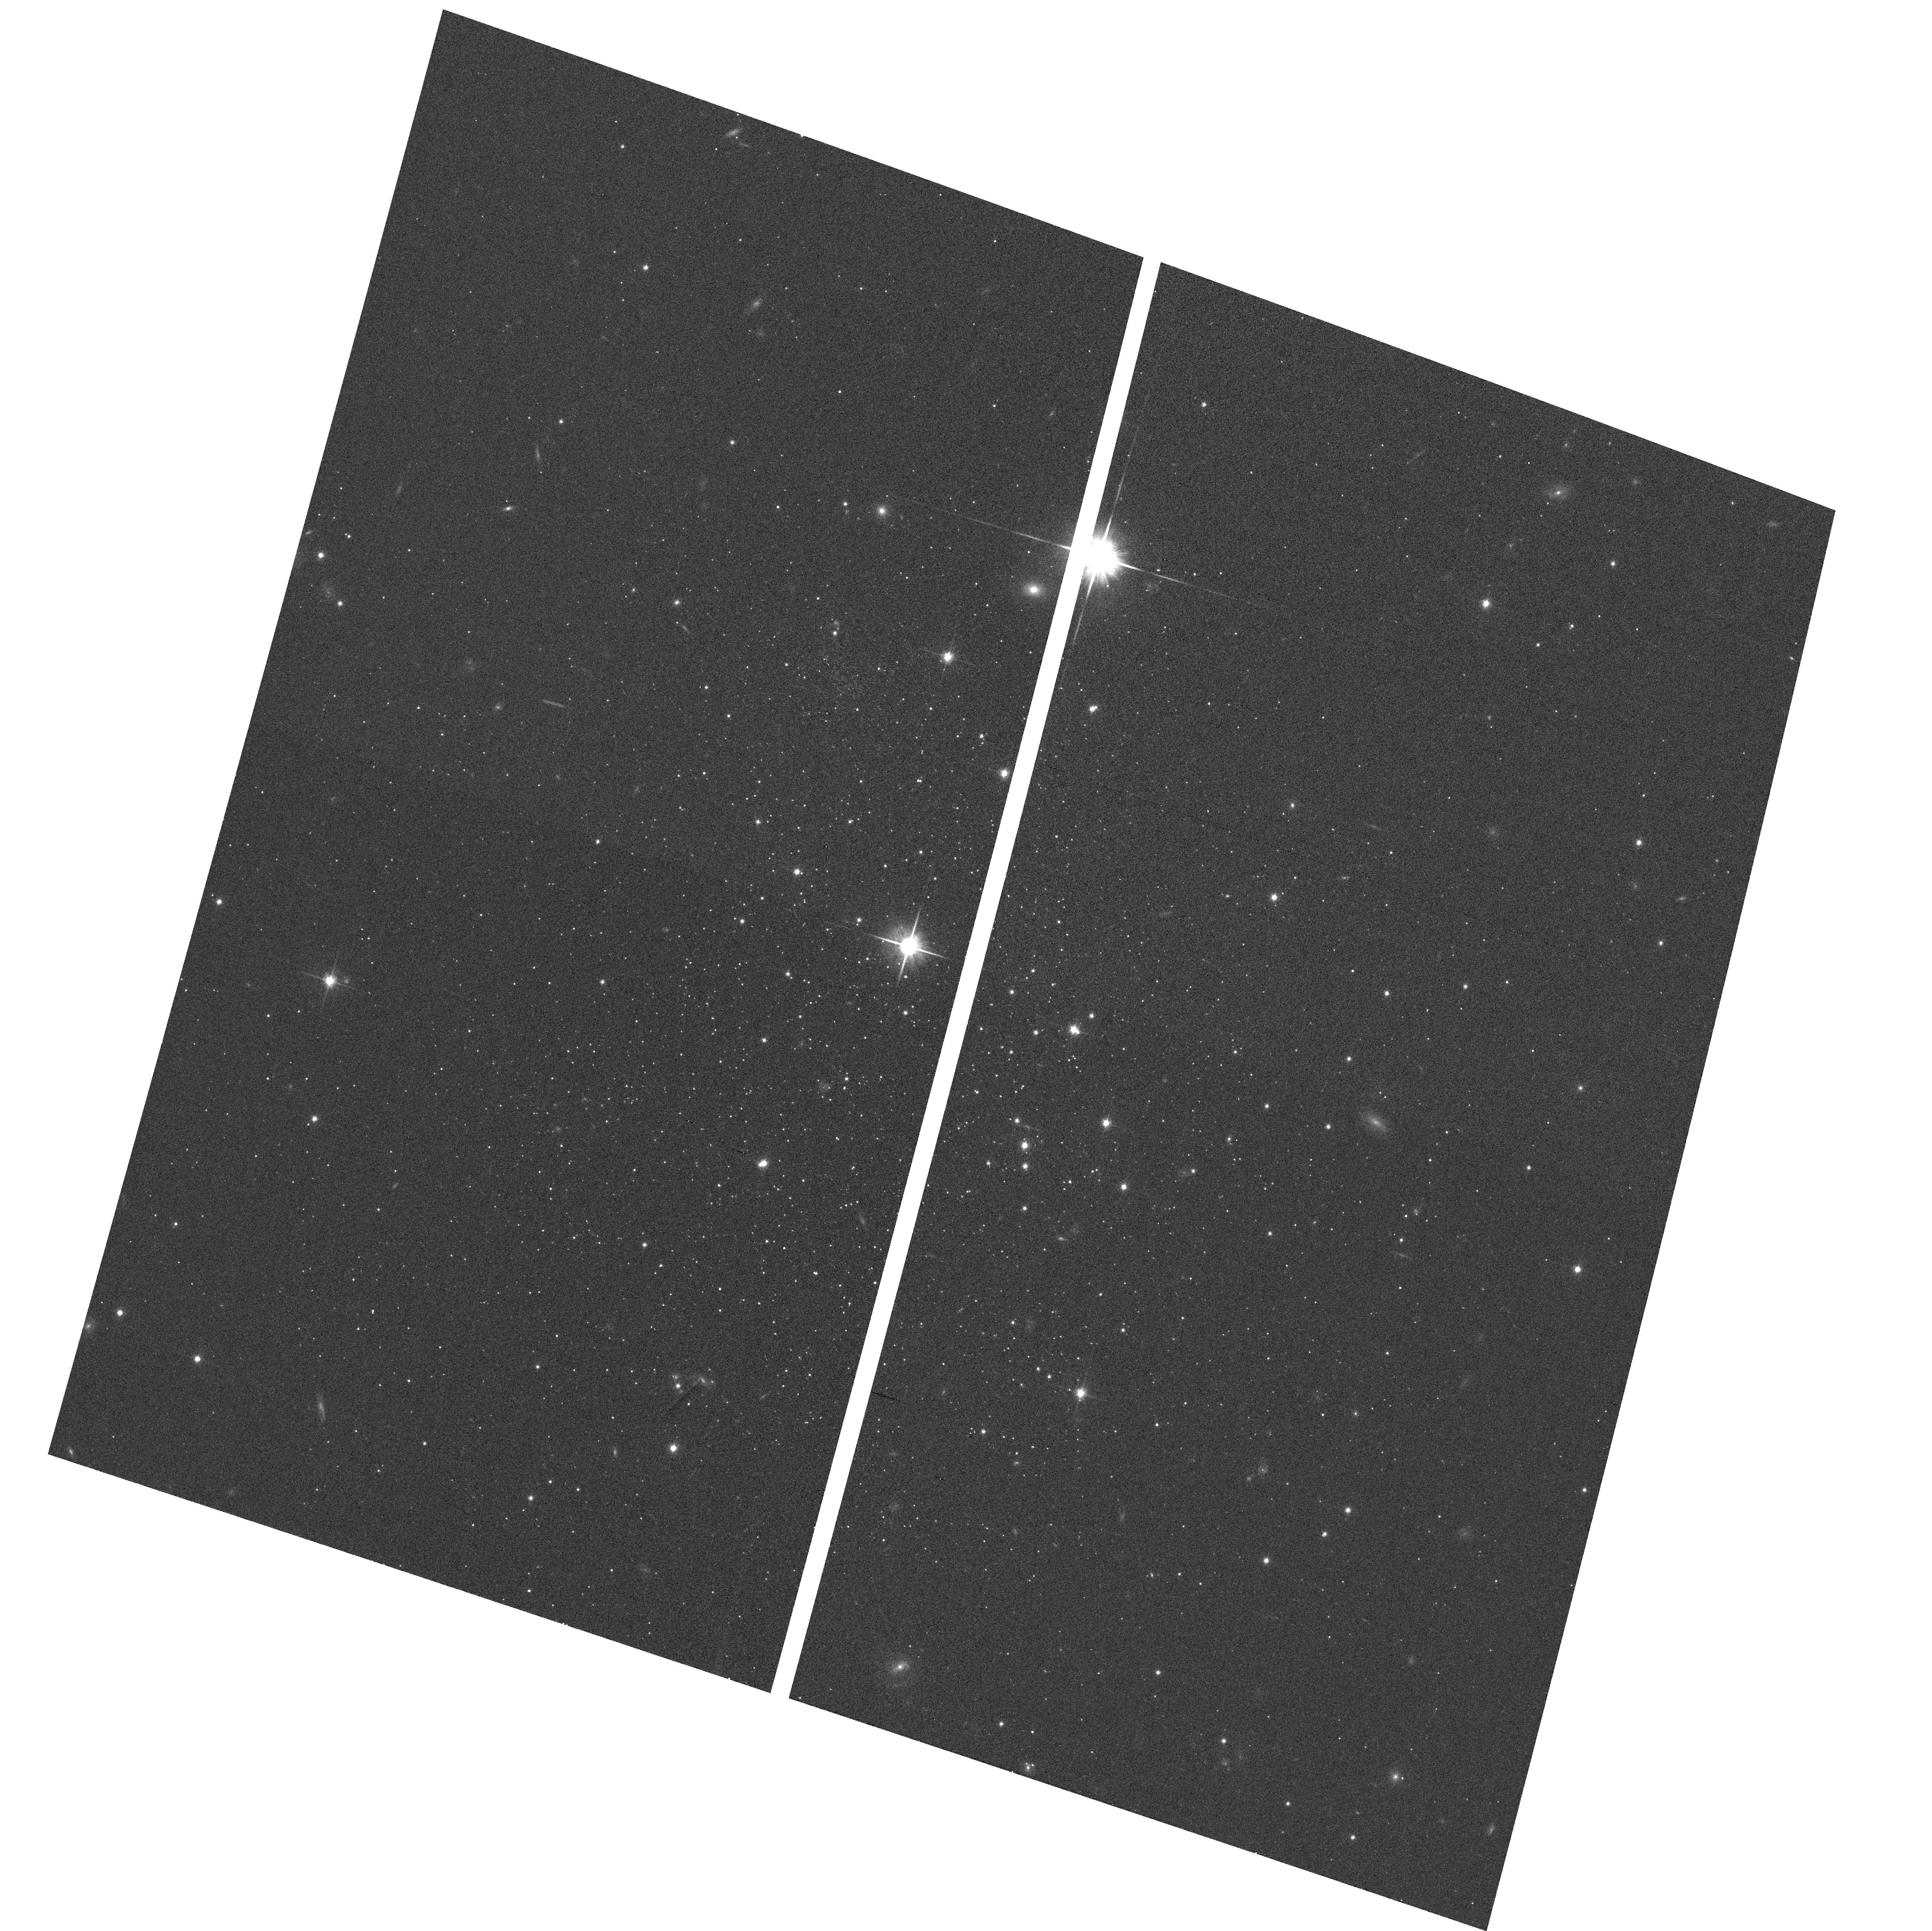
Target: PAL-14
Instrument: ACS/WFC
Filter: F814W
Exposure: 3 min
Observation ID: hst_10622_02_acs_wfc_f814w_j9bg02

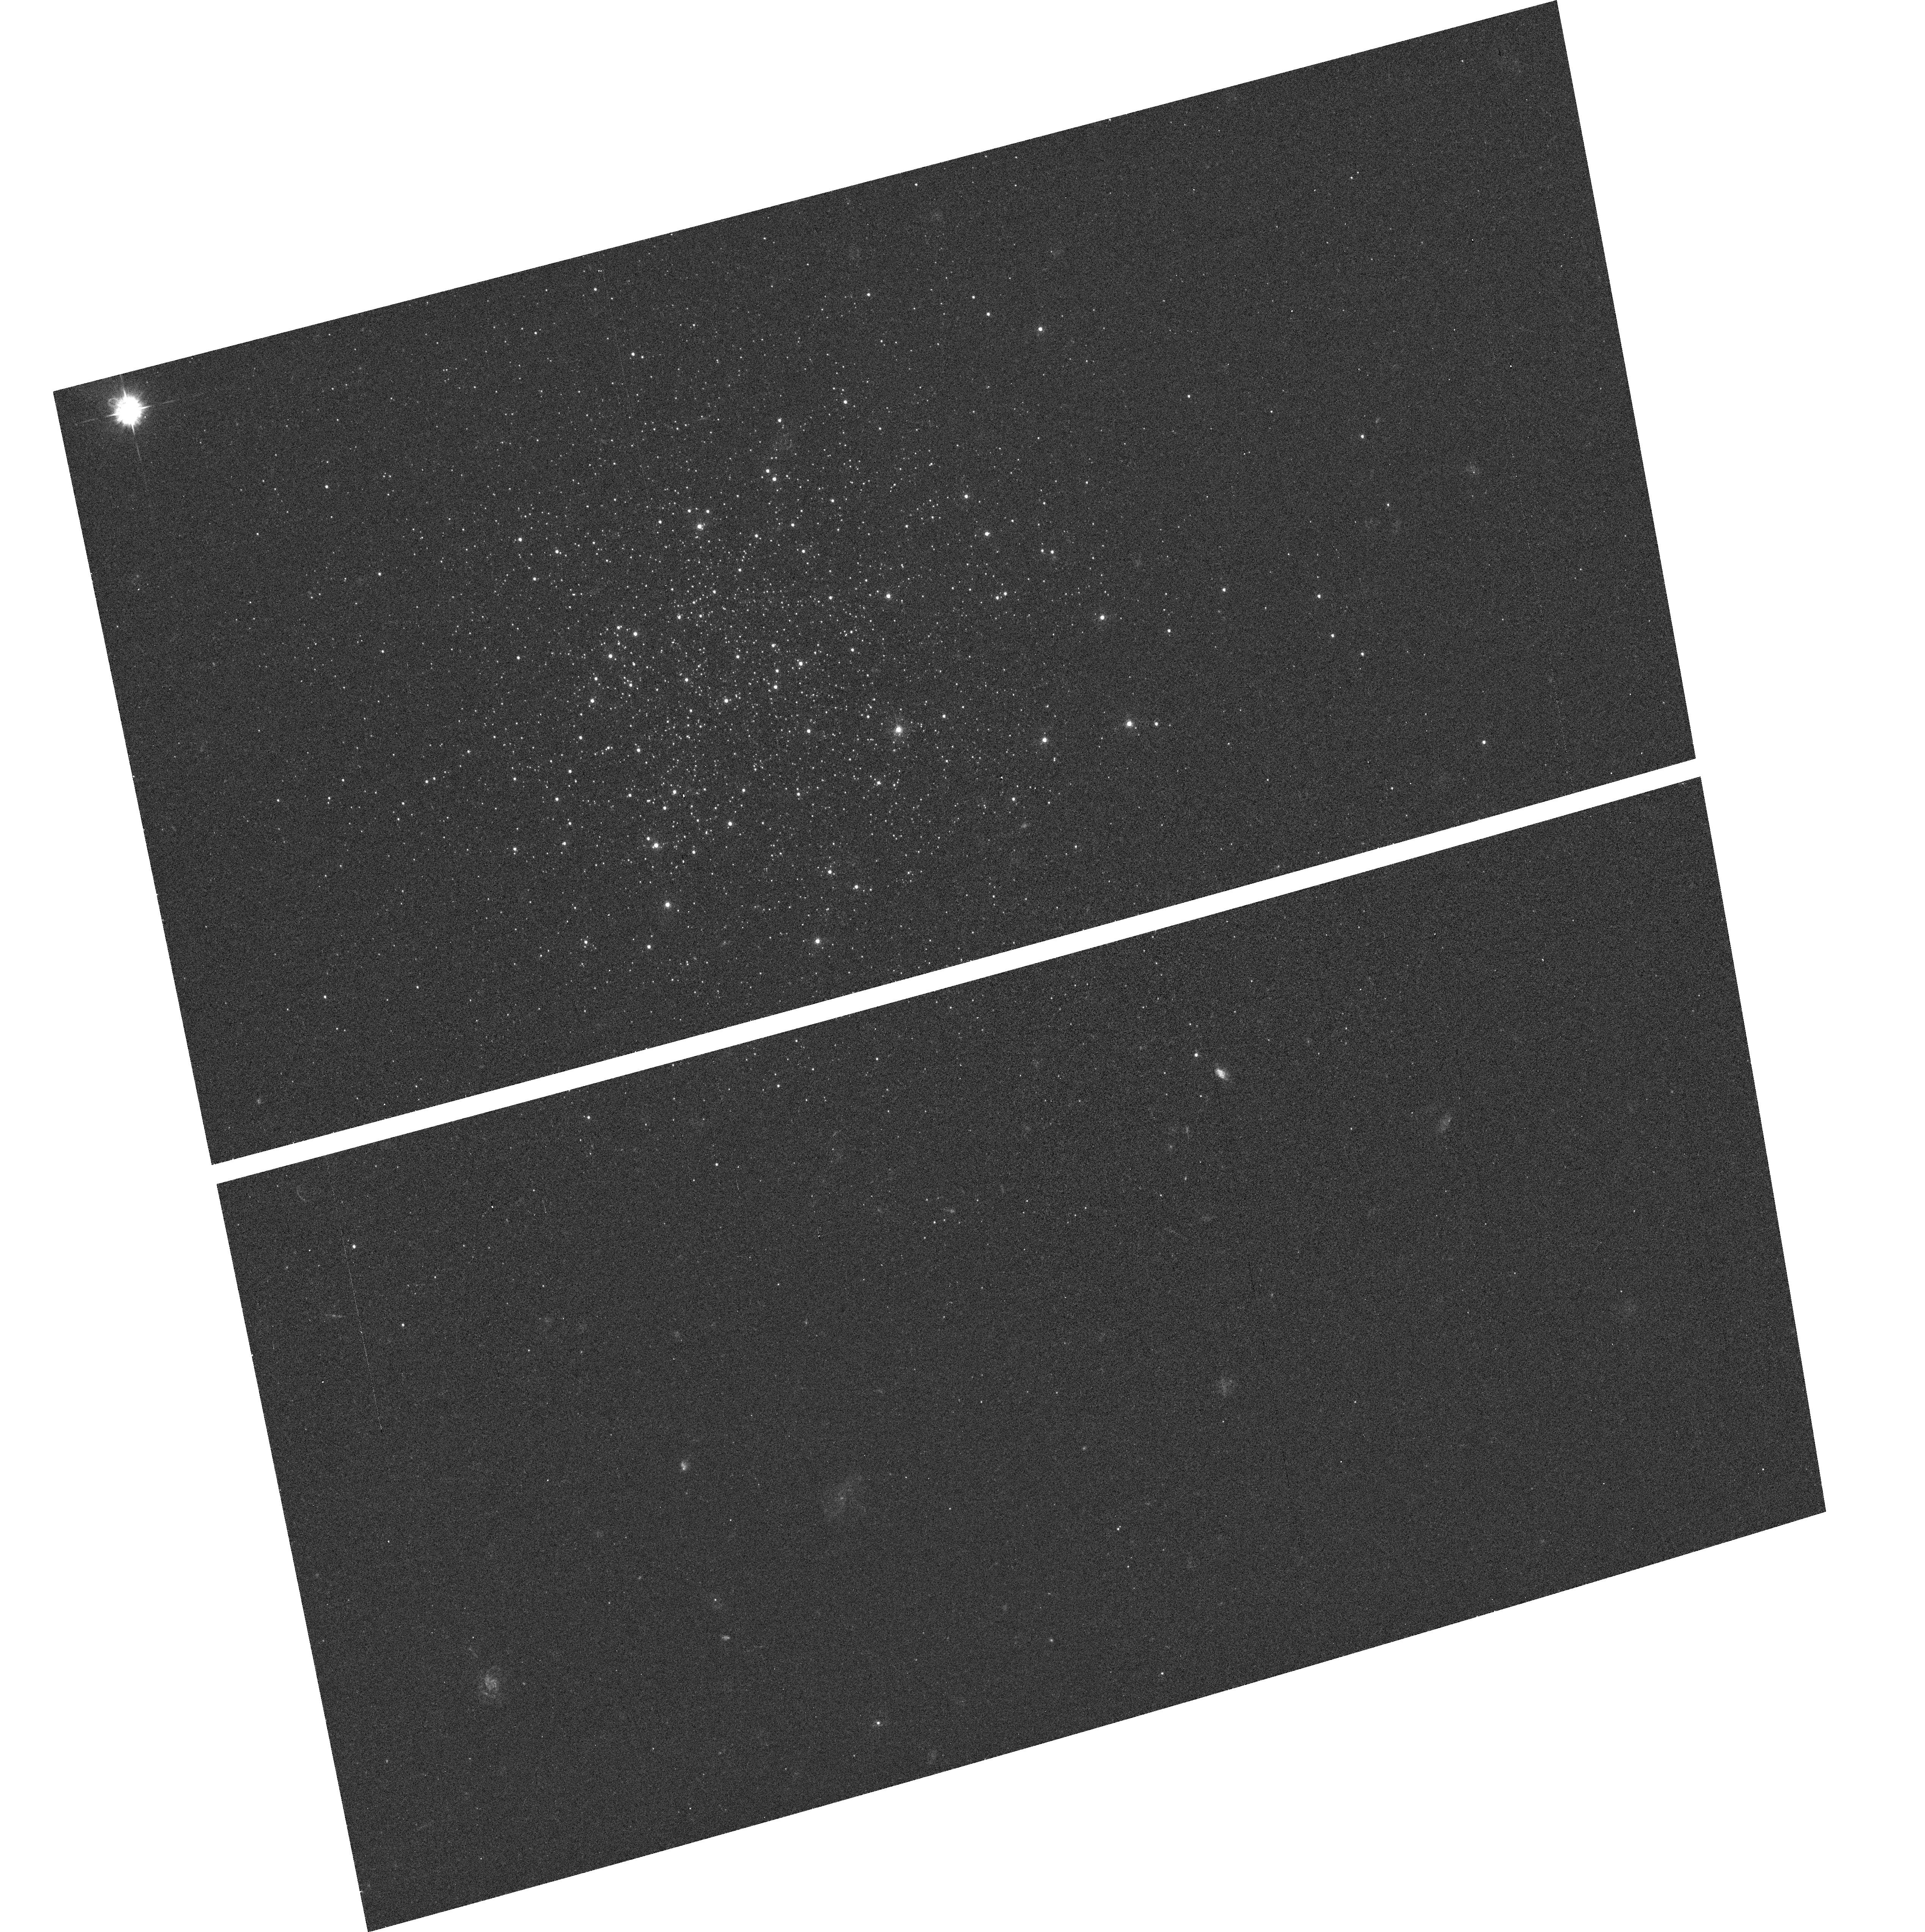
Target: PAL-4
Instrument: ACS/WFC
Filter: F435W
Exposure: 7 min
Observation ID: hst_10622_01_acs_wfc_f435w_j9bg01

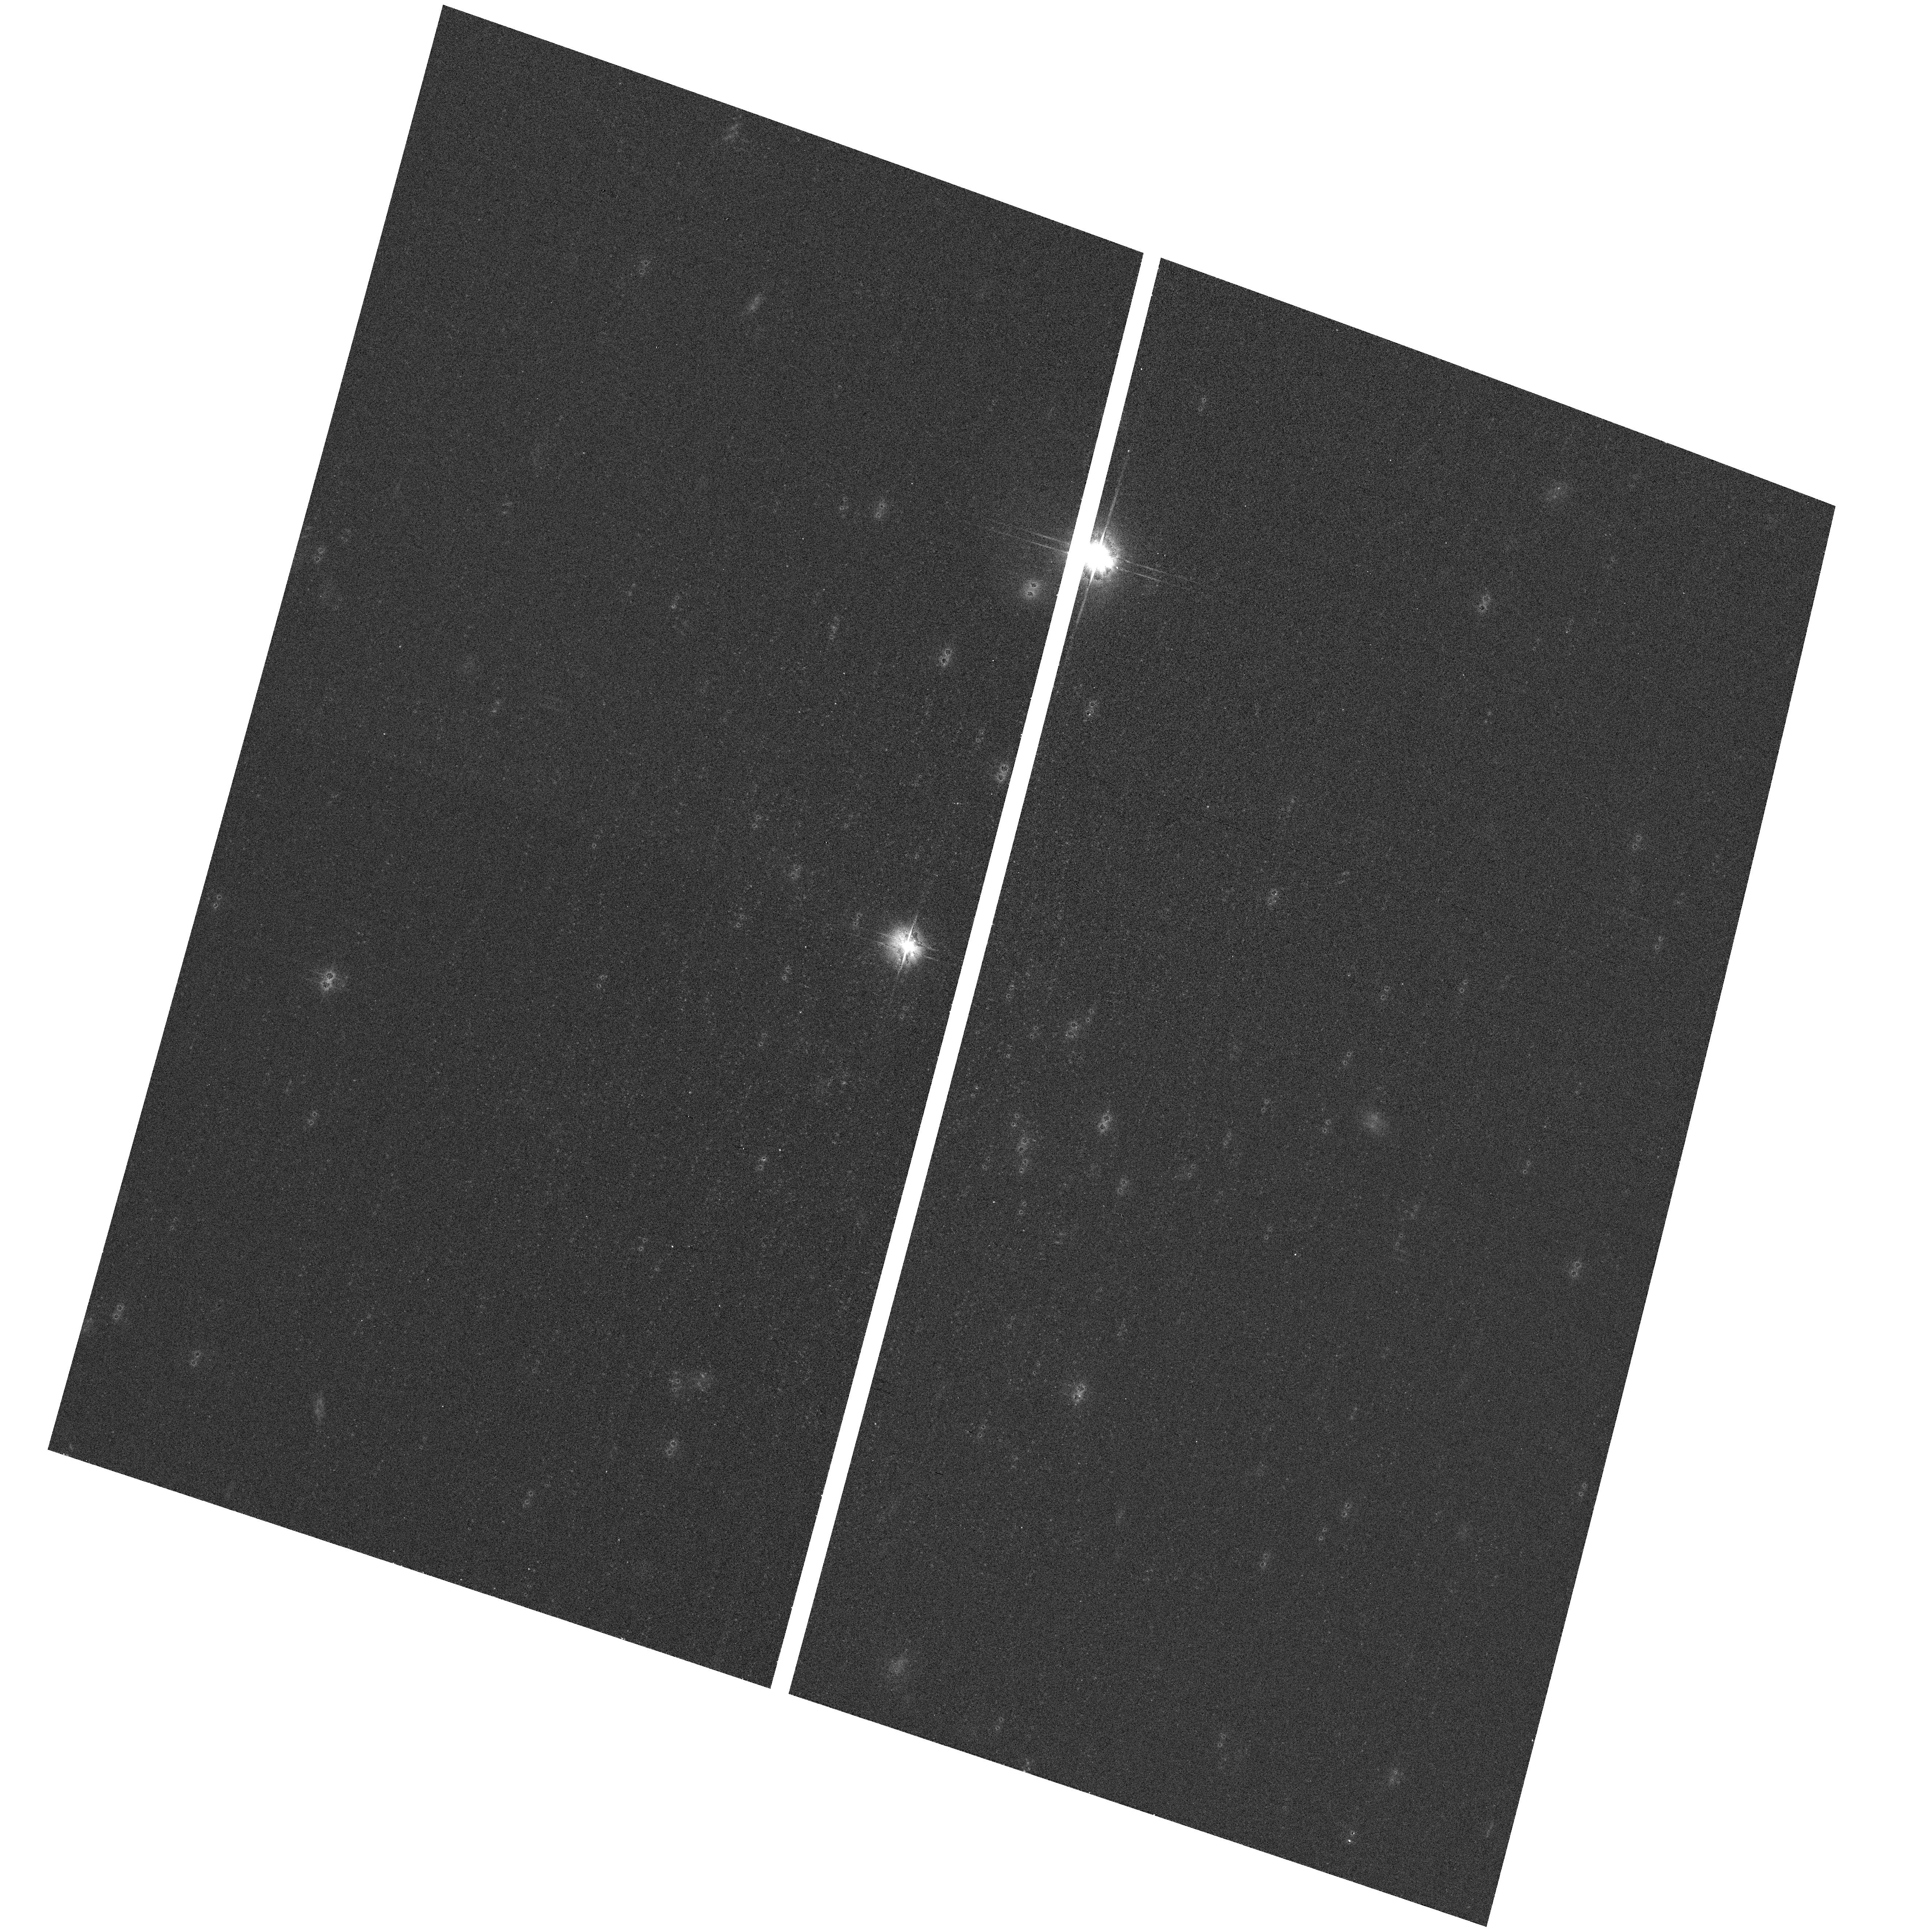
Target: PAL-14
Instrument: ACS/WFC
Filter: F606W
Exposure: 2 min
Observation ID: hst_10622_02_acs_wfc_f606w_j9bg02

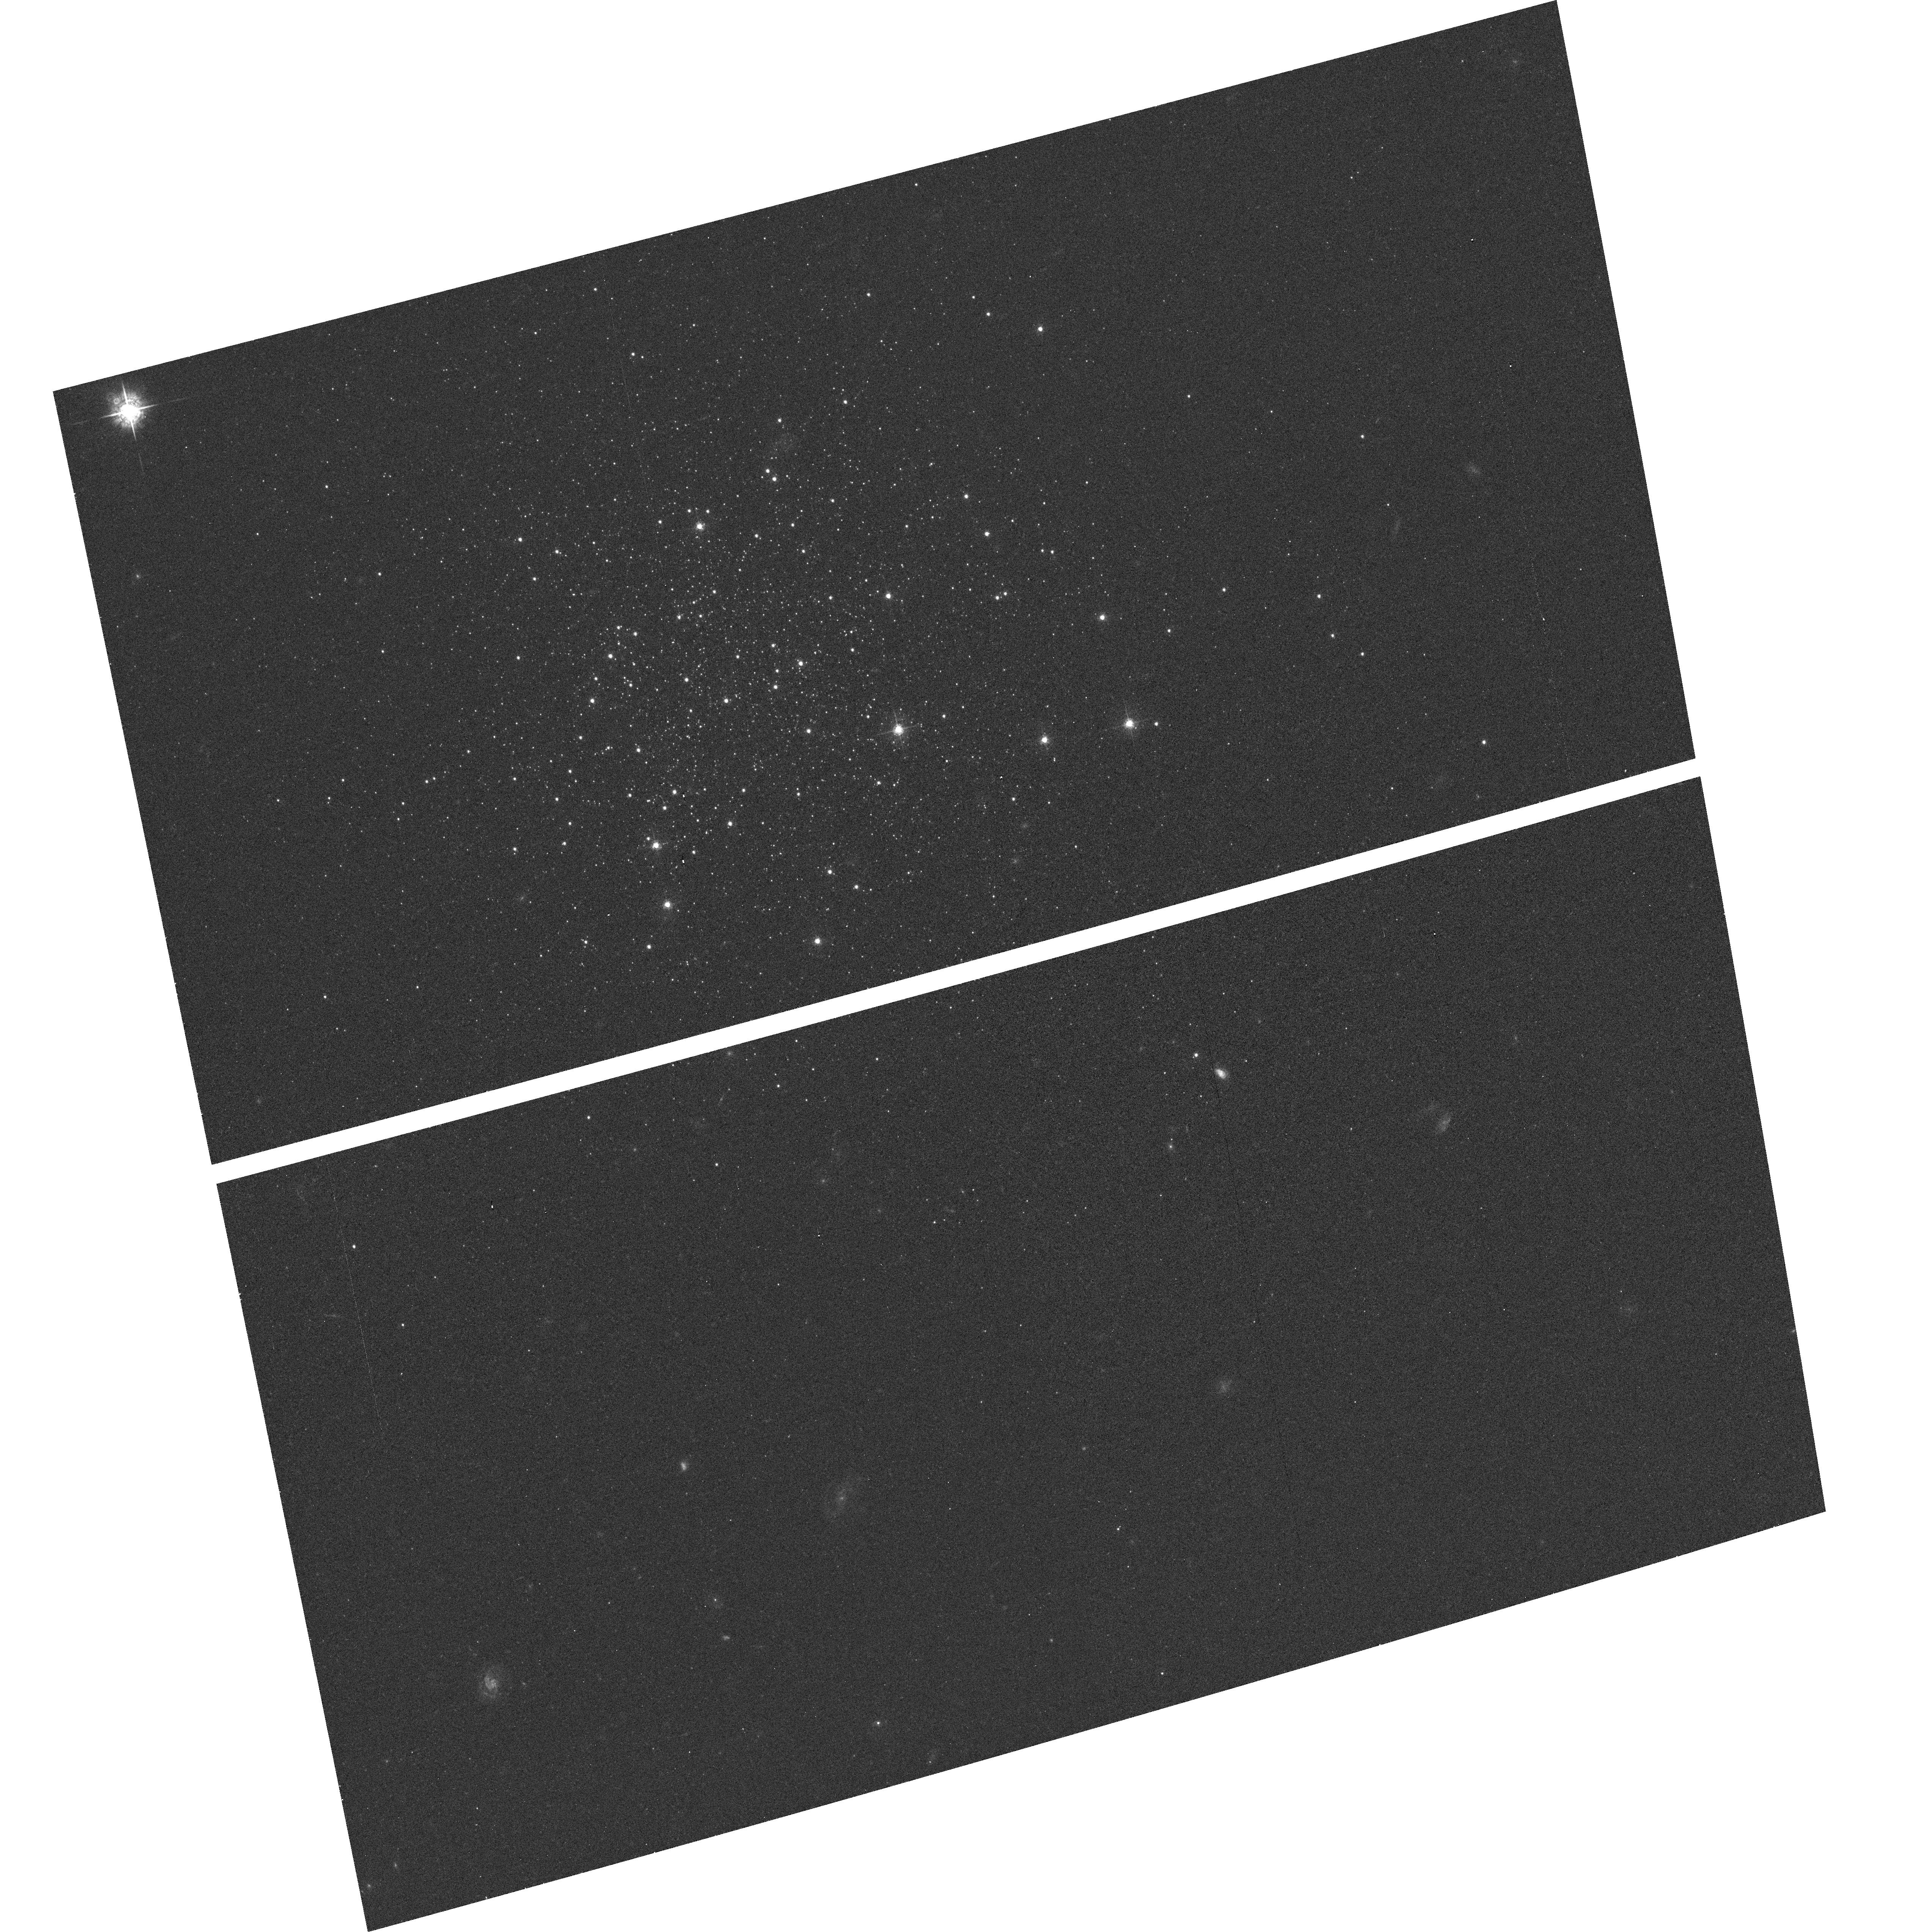
Target: PAL-4
Instrument: ACS/WFC
Filter: F550M
Exposure: 8 min
Observation ID: hst_10622_01_acs_wfc_f550m_j9bg01

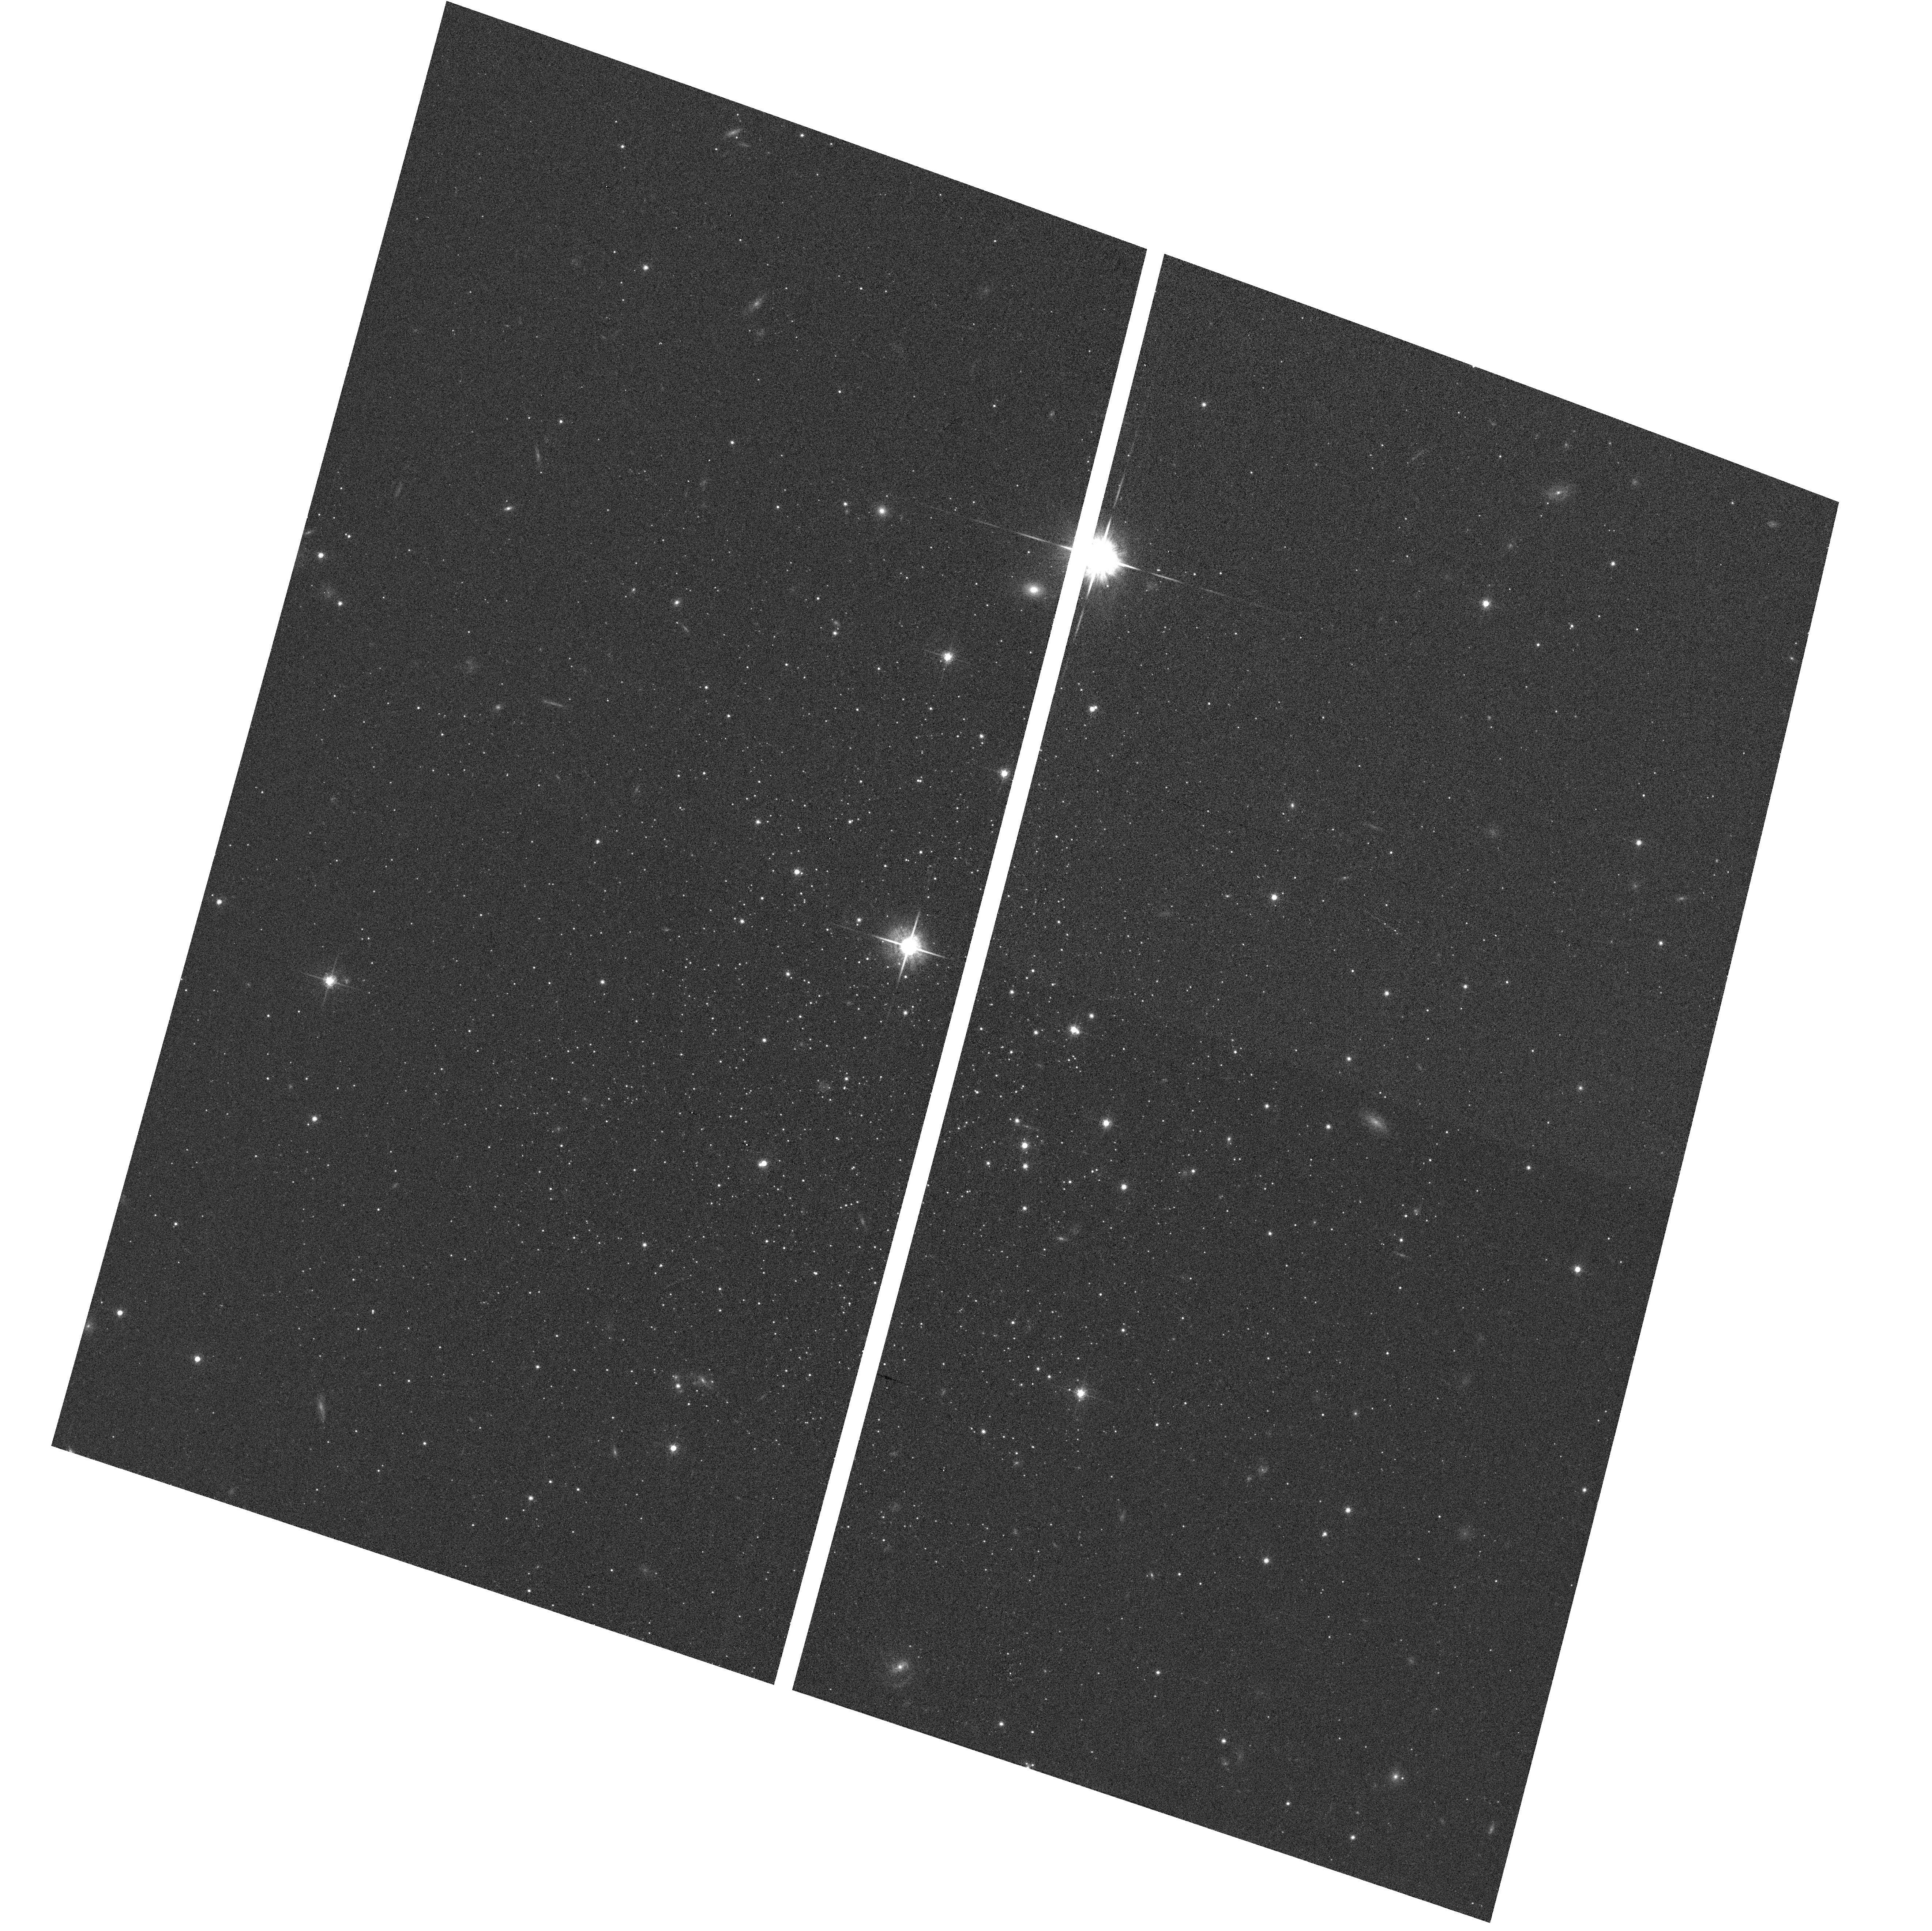
Target: PAL-14
Instrument: ACS/WFC
Filter: F775W
Exposure: 4 min
Observation ID: hst_10622_02_acs_wfc_f775w_j9bg02

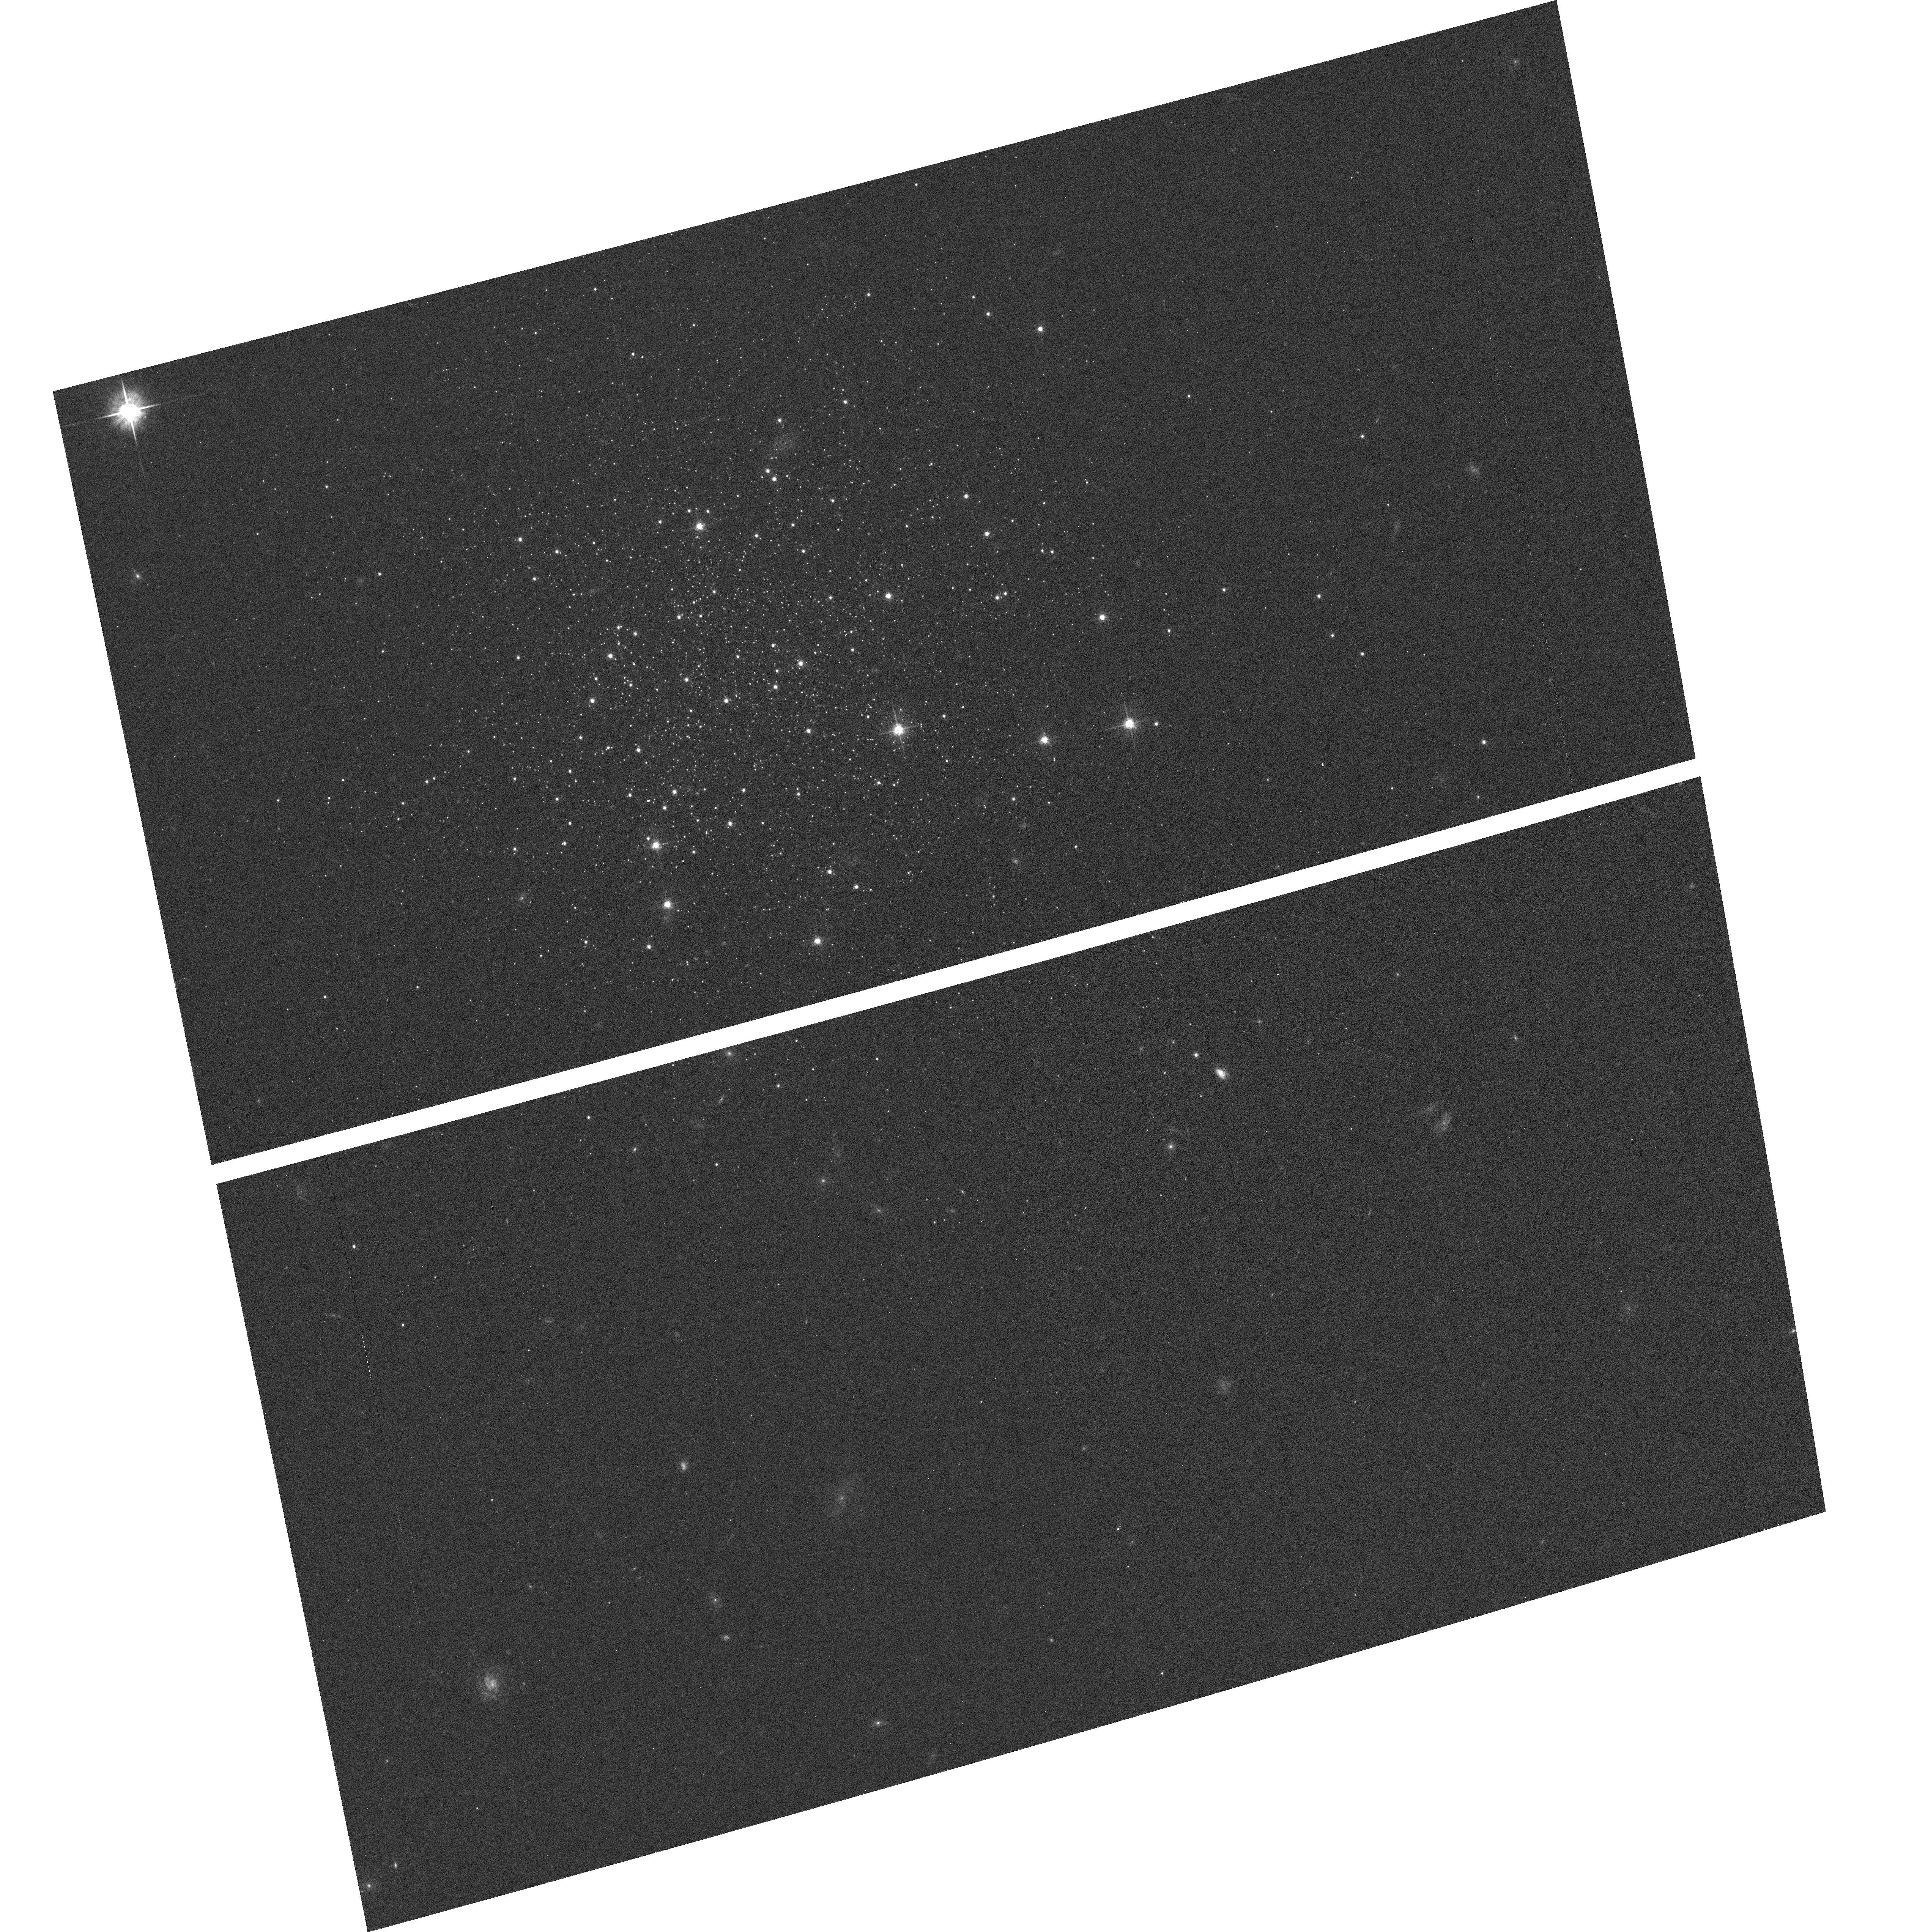
Target: PAL-4
Instrument: ACS/WFC
Filter: F625W
Exposure: 3 min
Observation ID: hst_10622_01_acs_wfc_f625w_j9bg01

ACS Photometric Calibration from Faint Standards (PI: Dolphin, Andrew Eugene)

When calibrating photometry, the typical approach is to use short exposures of bright standard stars to calibrate long exposures of faint scientific targets. This is fine for most ground-based telescopes, whose detectors are linear, but presents difficulties when calibrating HST. The resulting HST calibrations are thus extremely sensitive to the accuracy of linearity corrections such as that for CTE loss. We propose a more robust calibration of ACS/WFC using our photometric sequences in Pal 4 and Pal 14 (Saha et al. 2005). These sequences include stars with 10% photometry down to V=24.2 and I=23.4, a brightness comparable to that of many HST science targets. We believe these data will allow us to determine a complete set of transformations accurate to 1% and relatively insensitive to errors in the CTE correction.